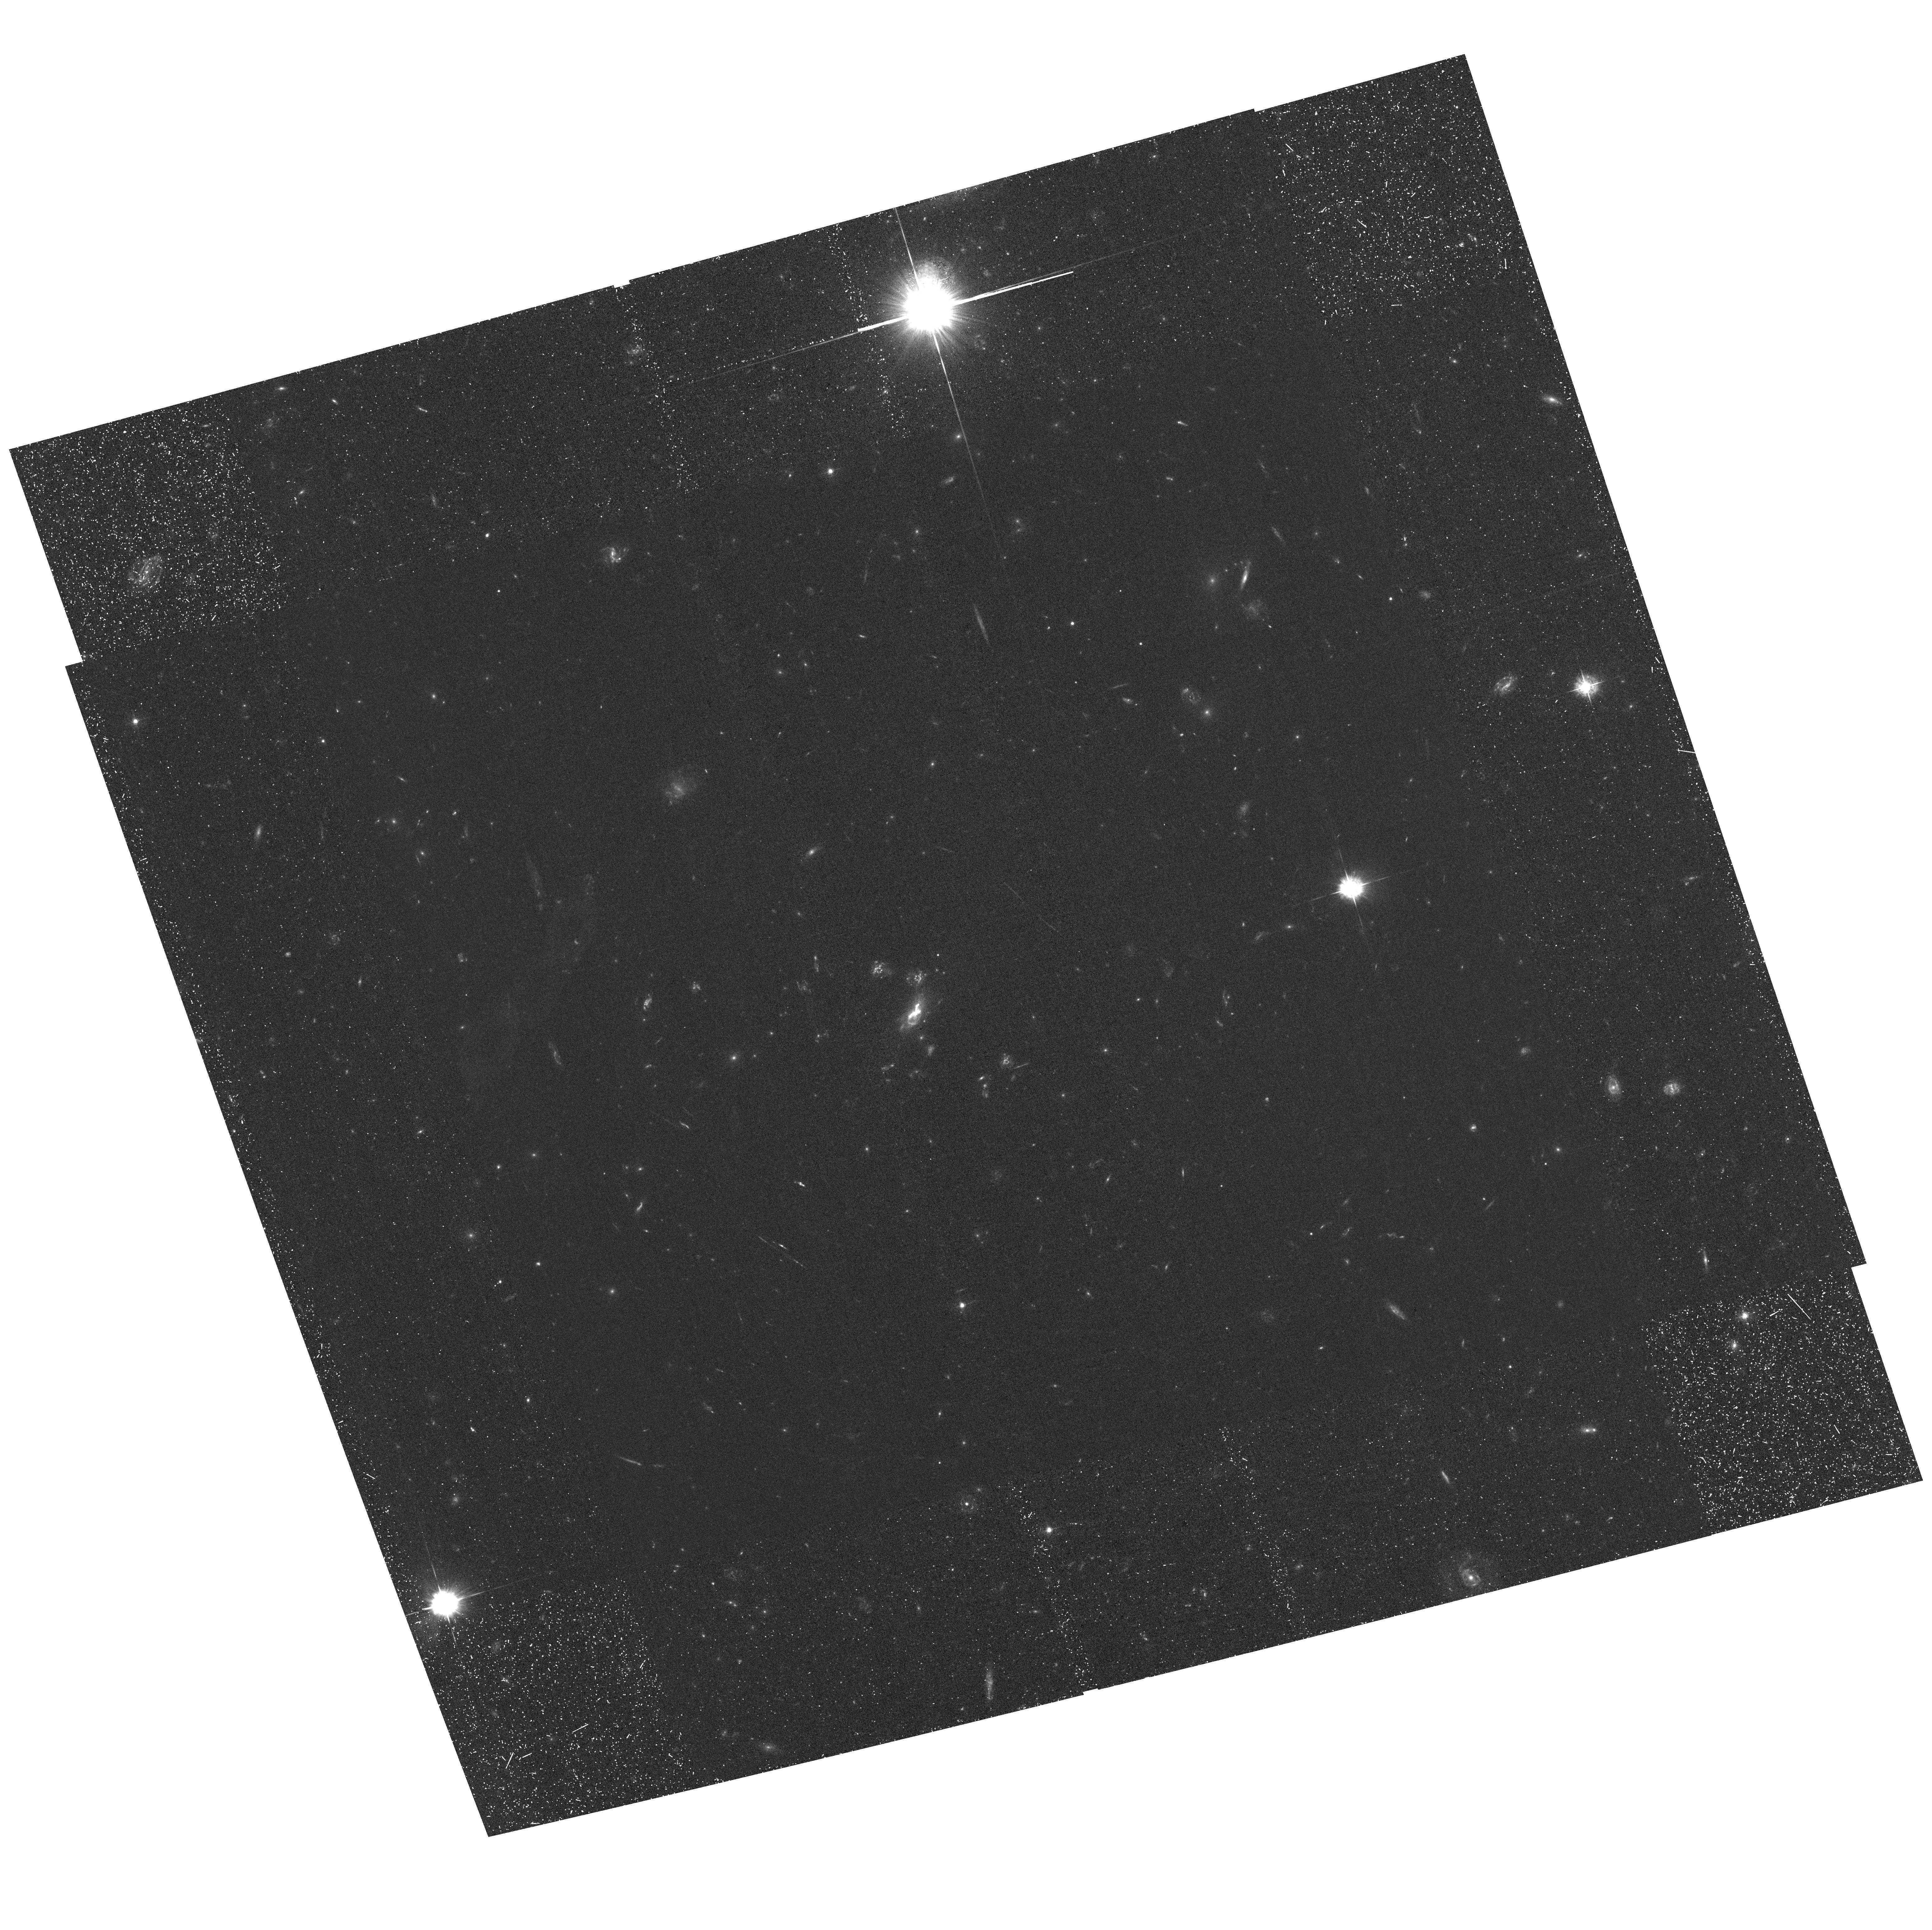
Target: MACSJ0417. Instrument: ACS/WFC. Filter: F435W. Exposure: 1.3 h. Observation ID: hst_16667_17_acs_wfc_f435w_jeou17

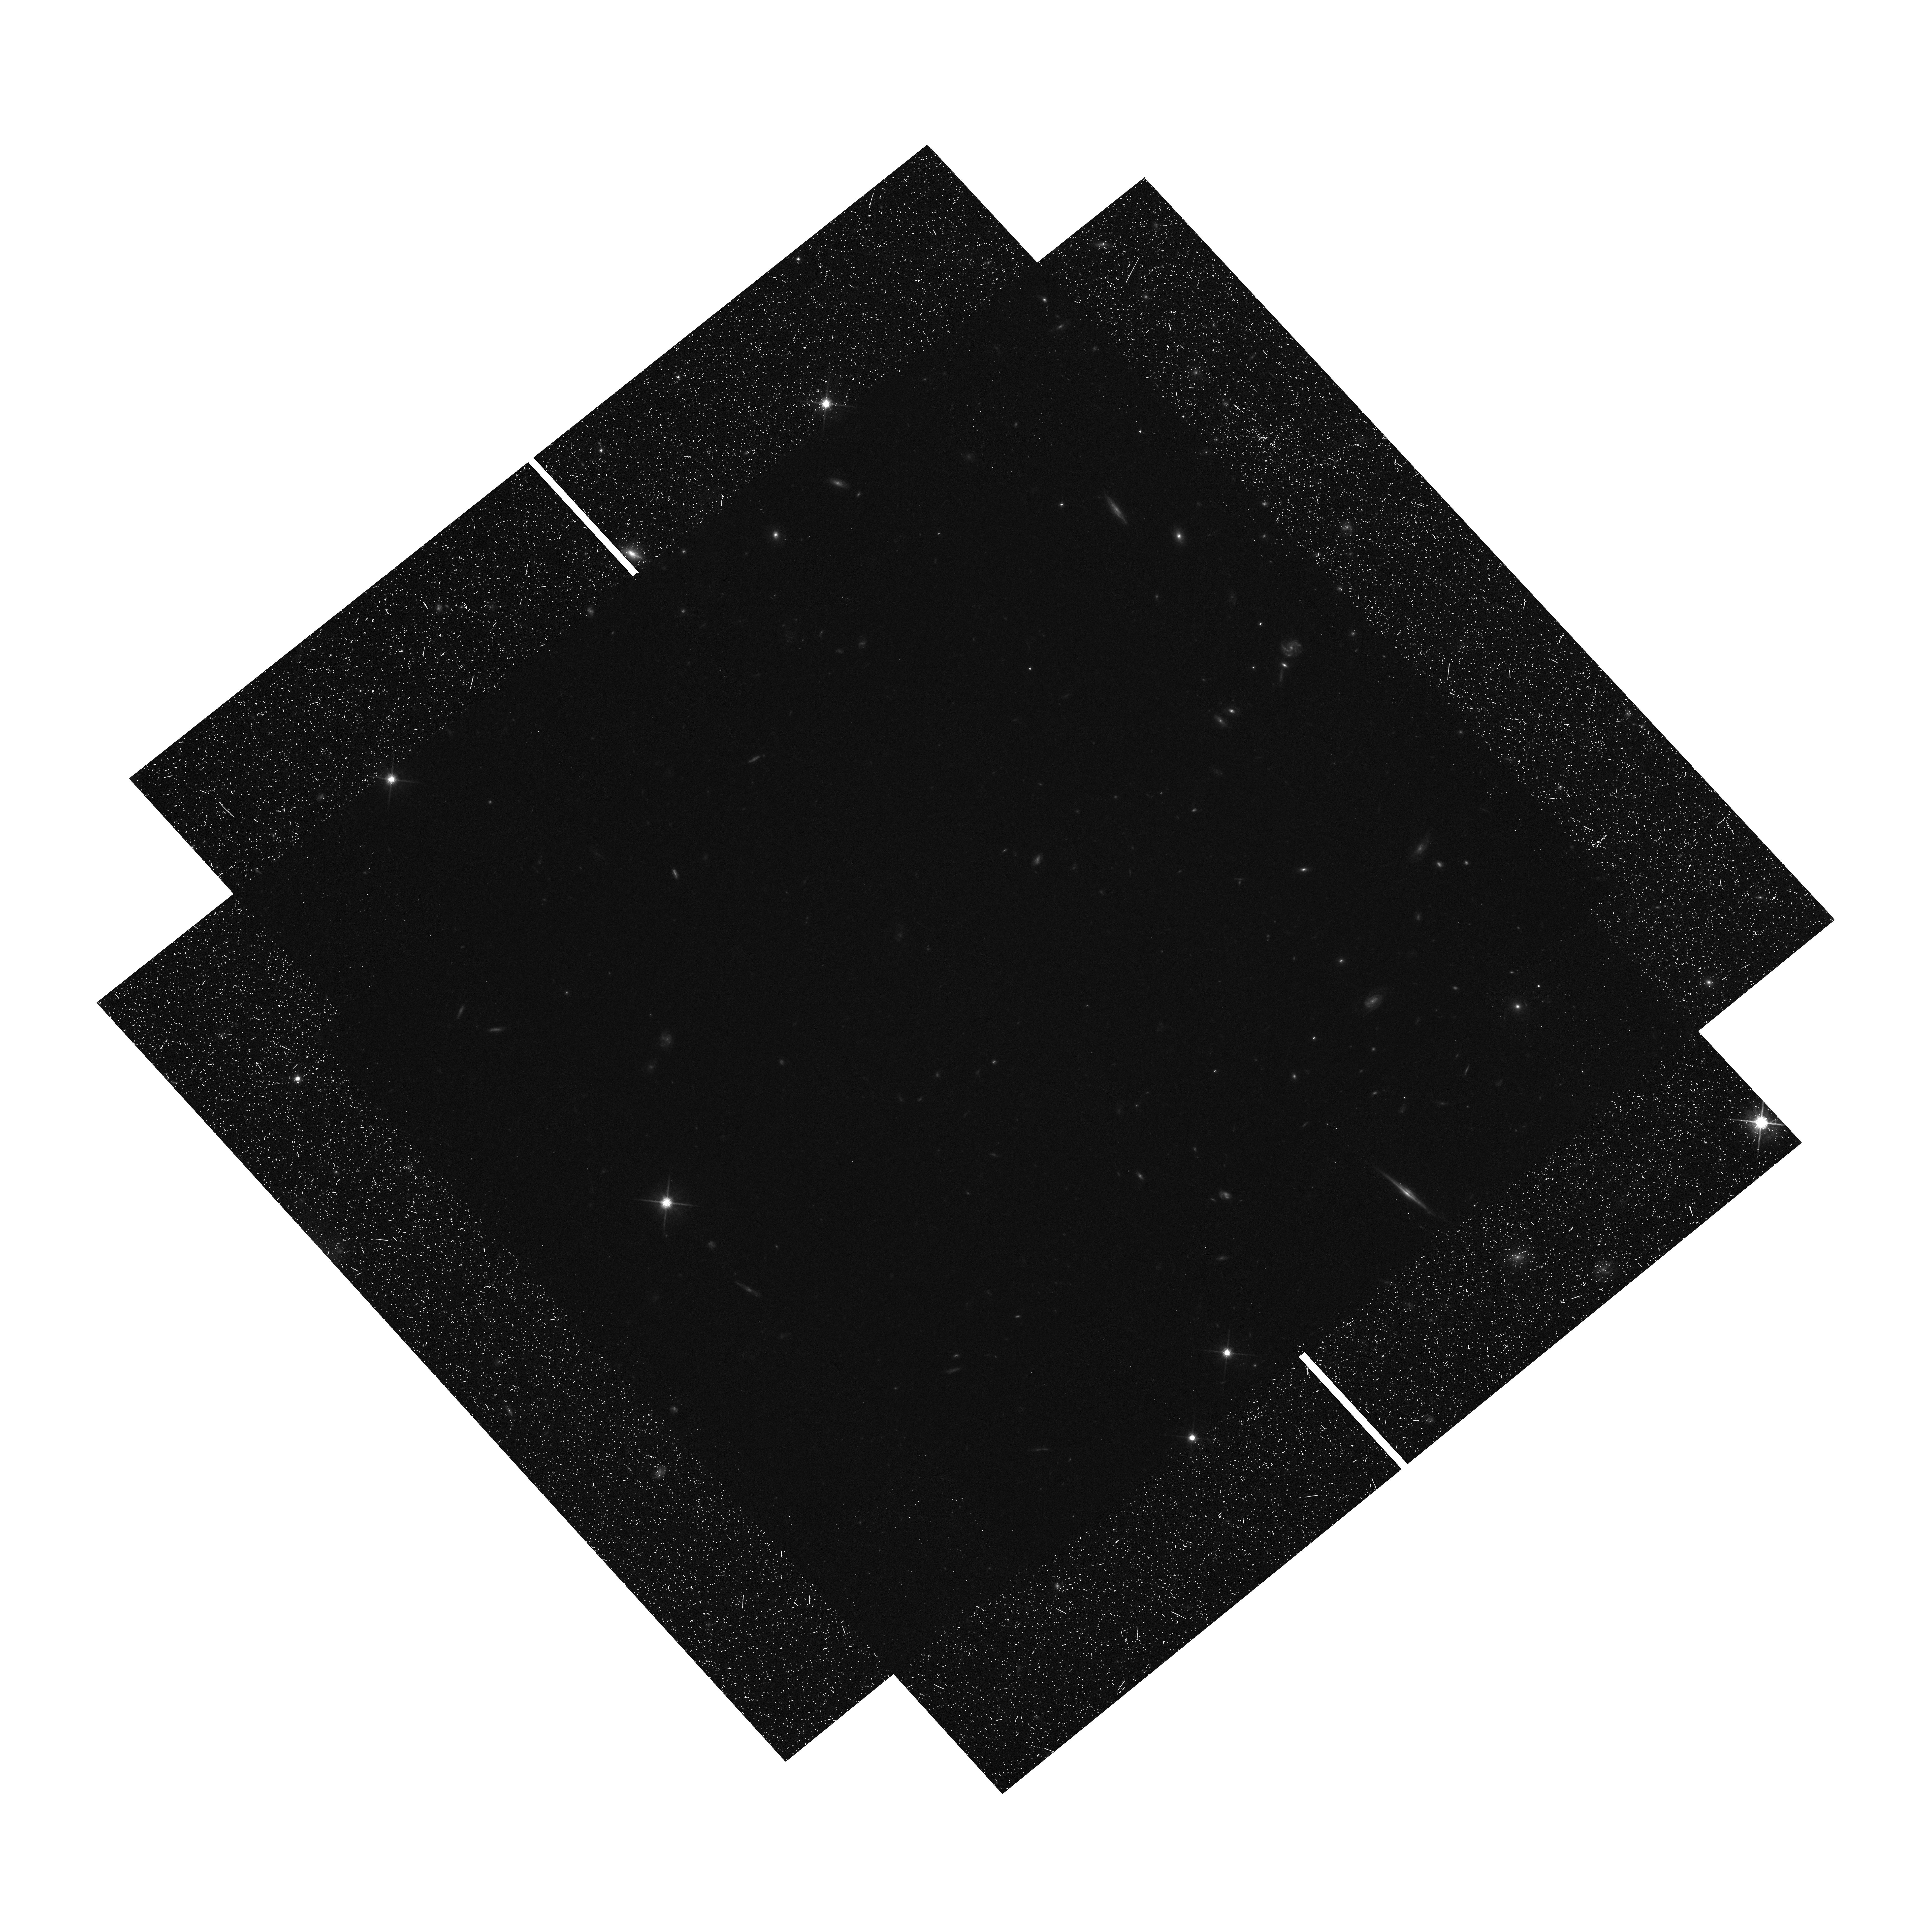
Target: MACSJ1423. Instrument: WFC3/UVIS. Filter: F814W. Exposure: 1.4 h. Observation ID: hst_16667_04_wfc3_uvis_f814w_ieou04

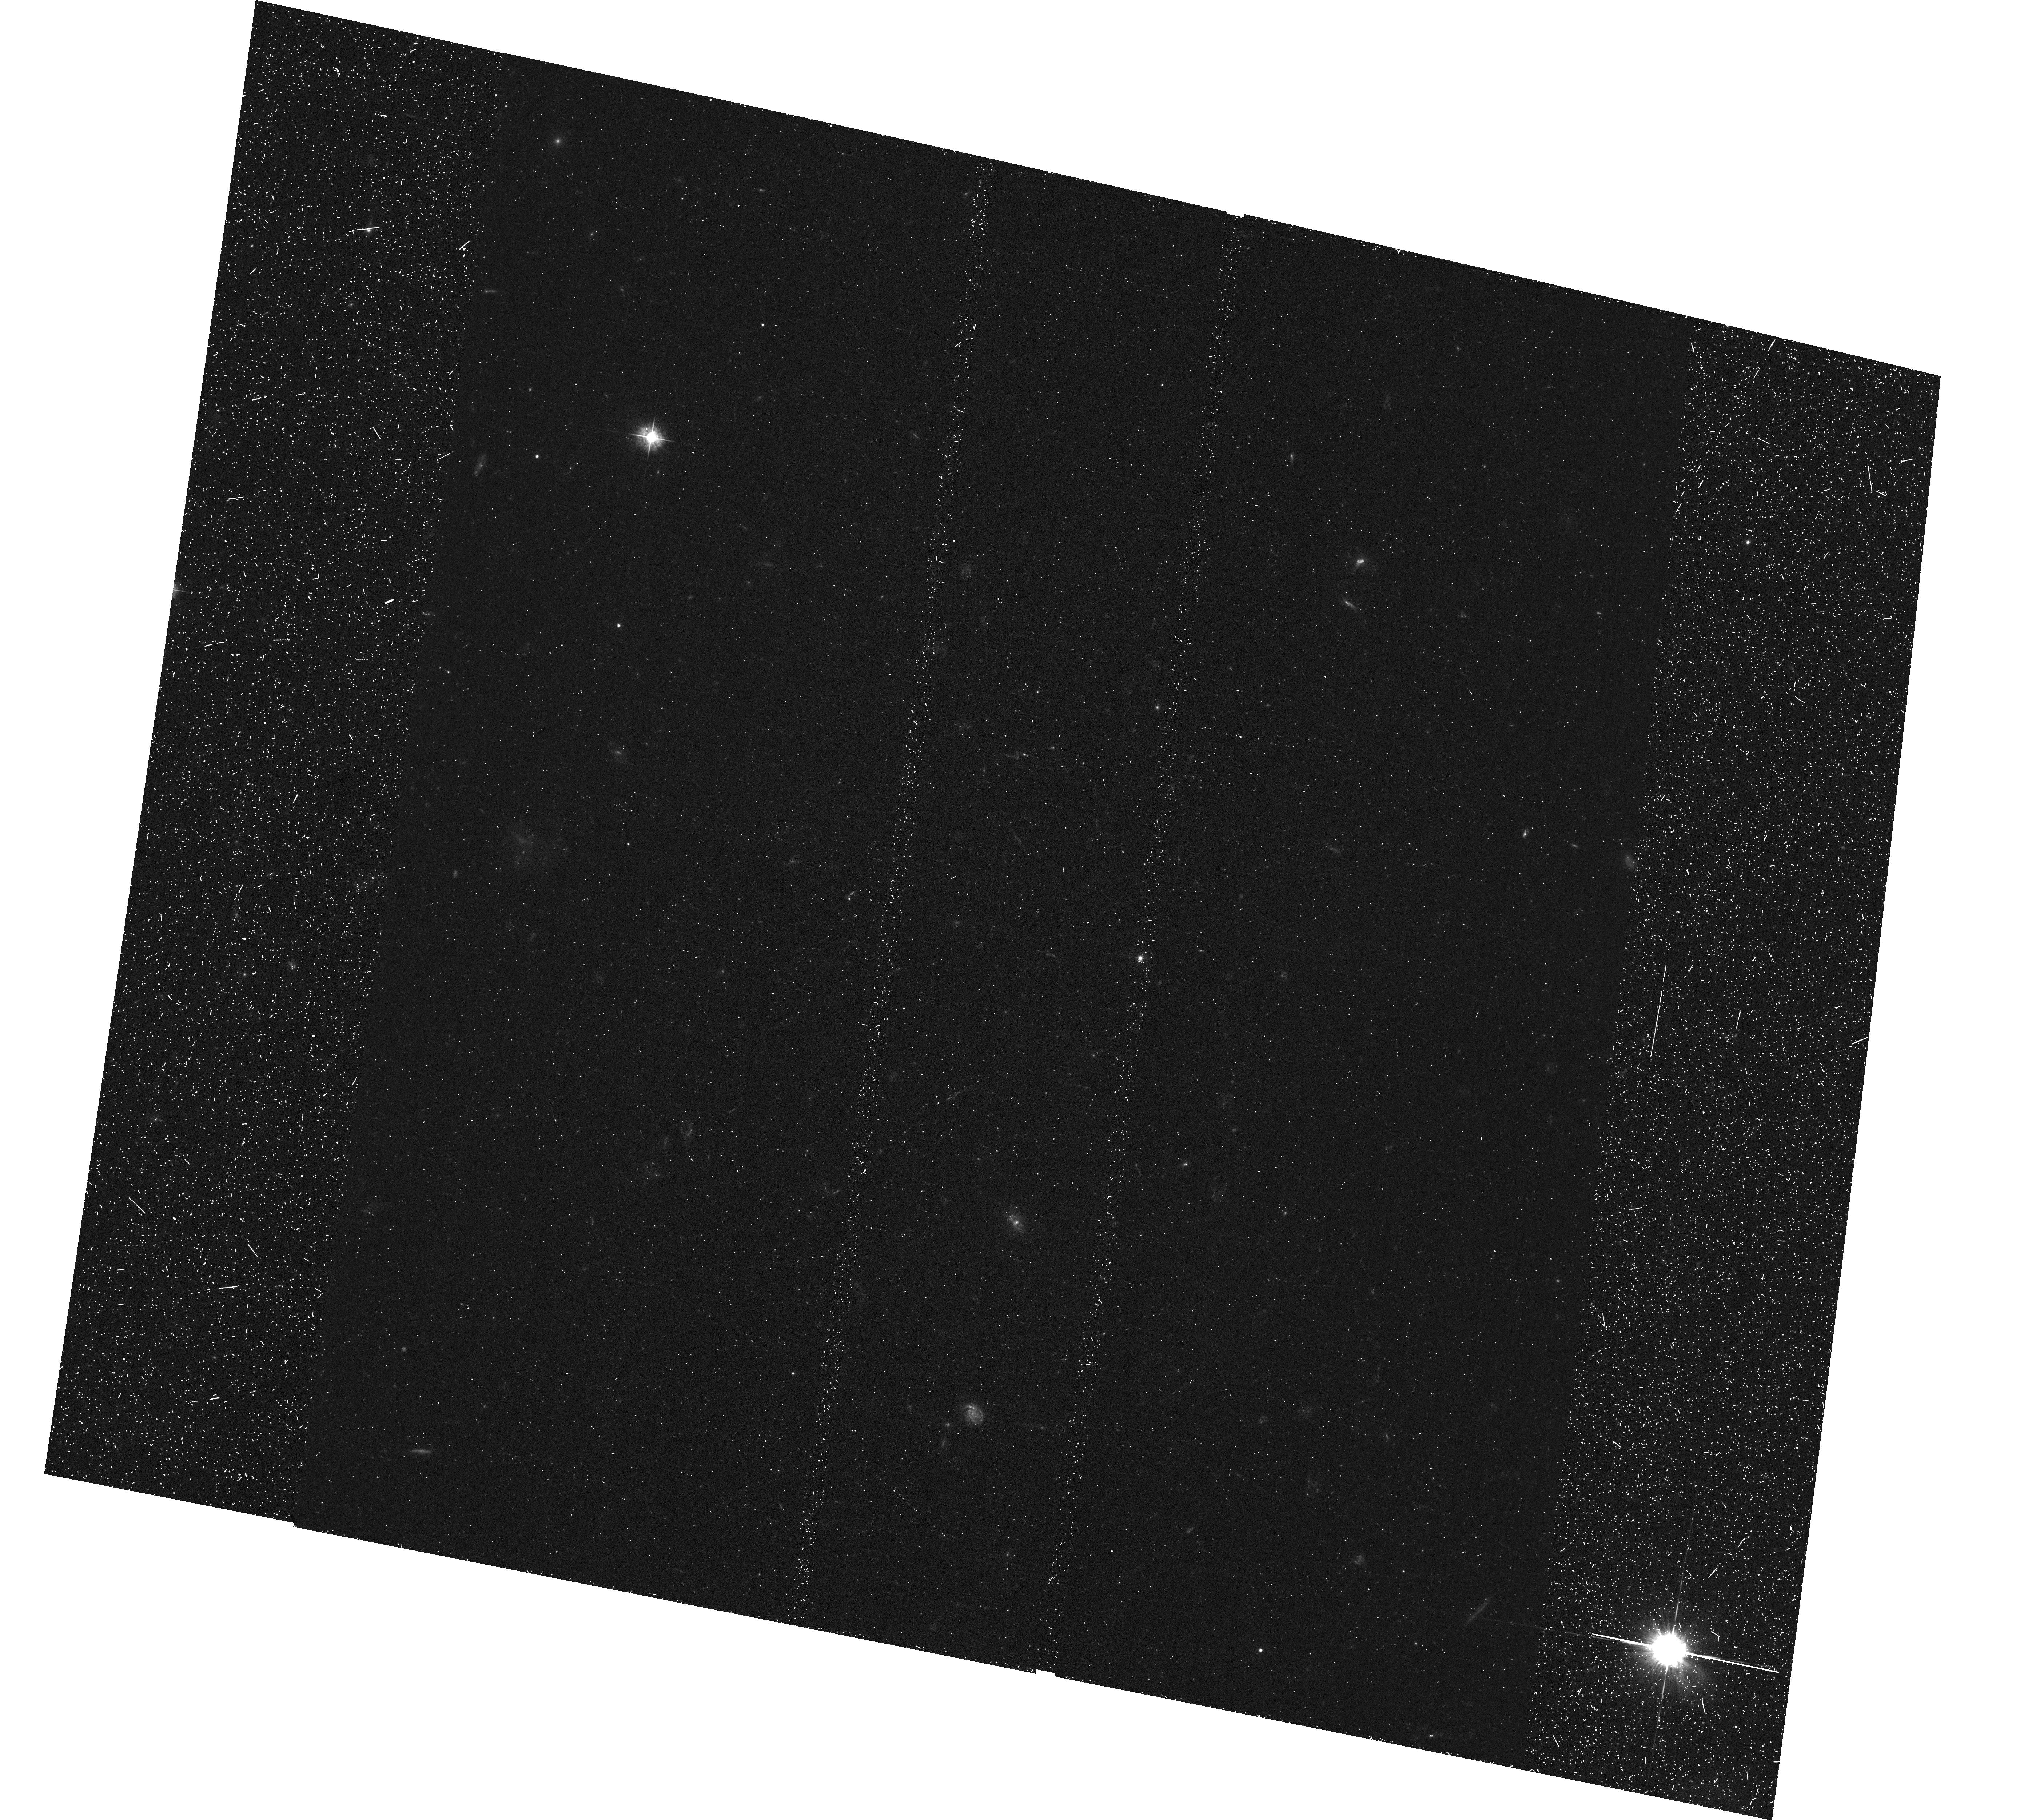
Target: MACSJ1423-2. Instrument: ACS/WFC. Filter: F435W. Exposure: 39 min. Observation ID: hst_16667_a7_acs_wfc_f435w_jeoua7

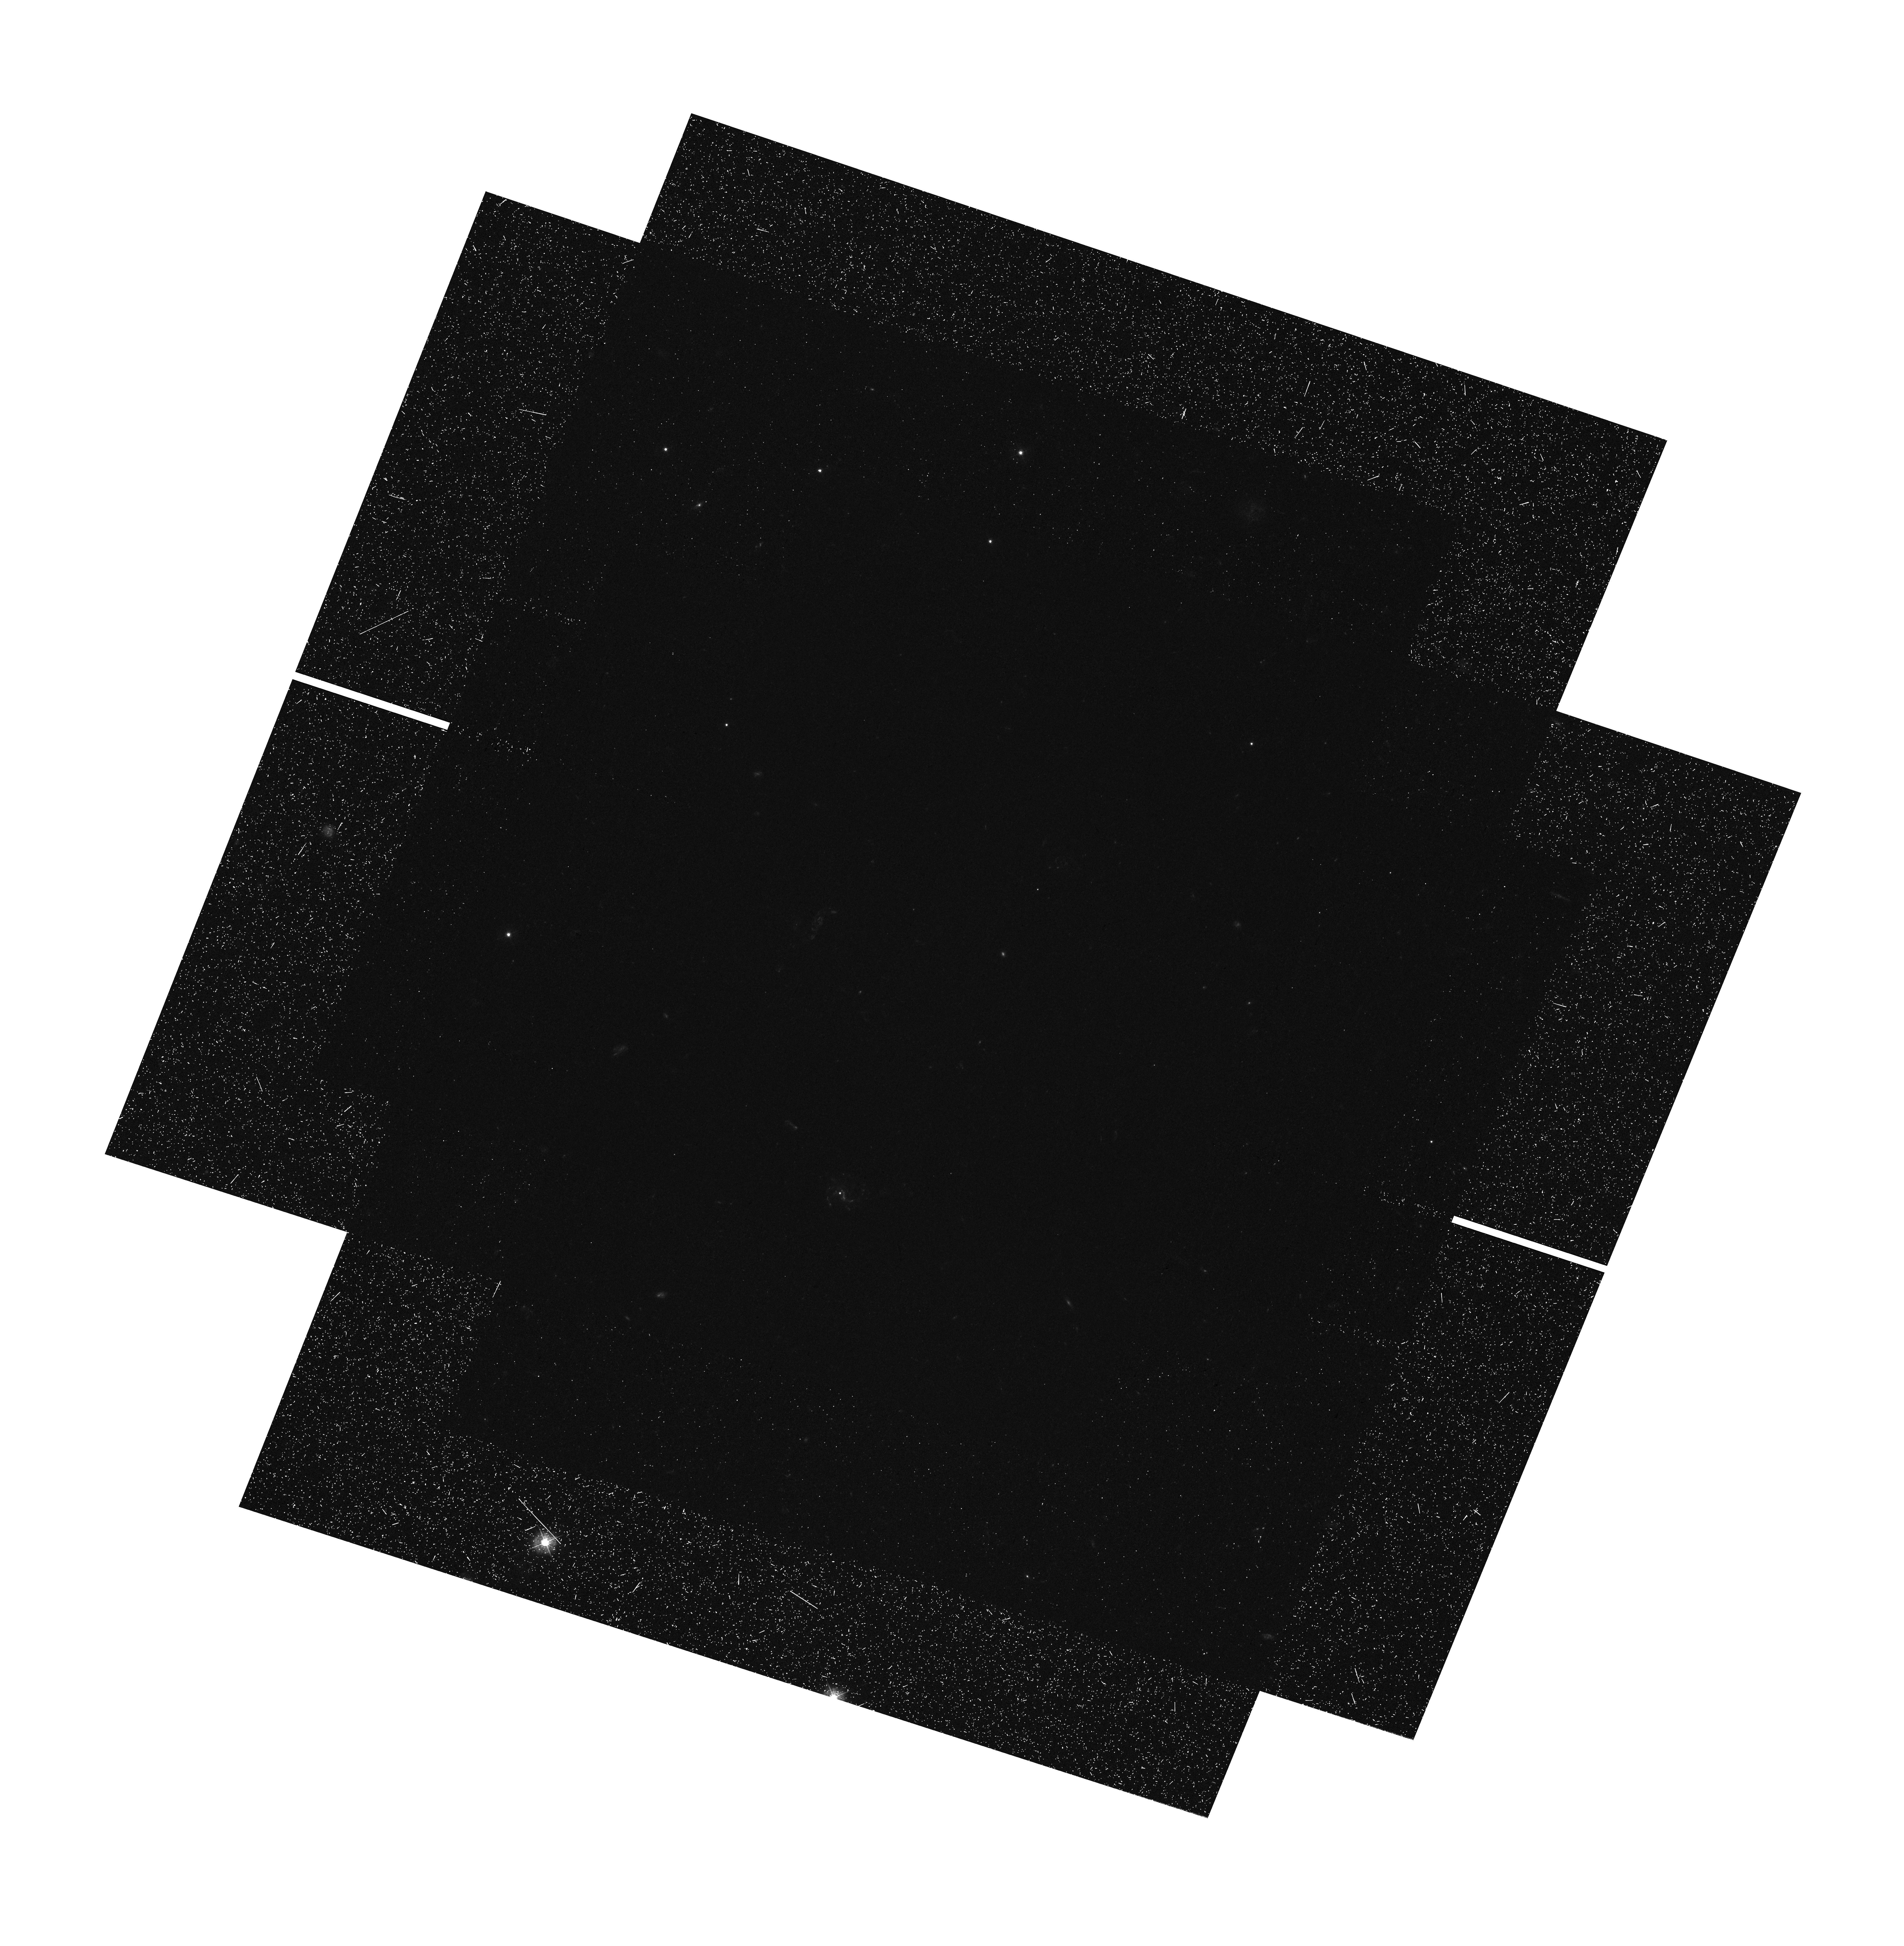
Target: MACSJ0417. Instrument: WFC3/UVIS. Filter: F438W. Exposure: 1.4 h. Observation ID: hst_16667_23_wfc3_uvis_f438w_ieou23

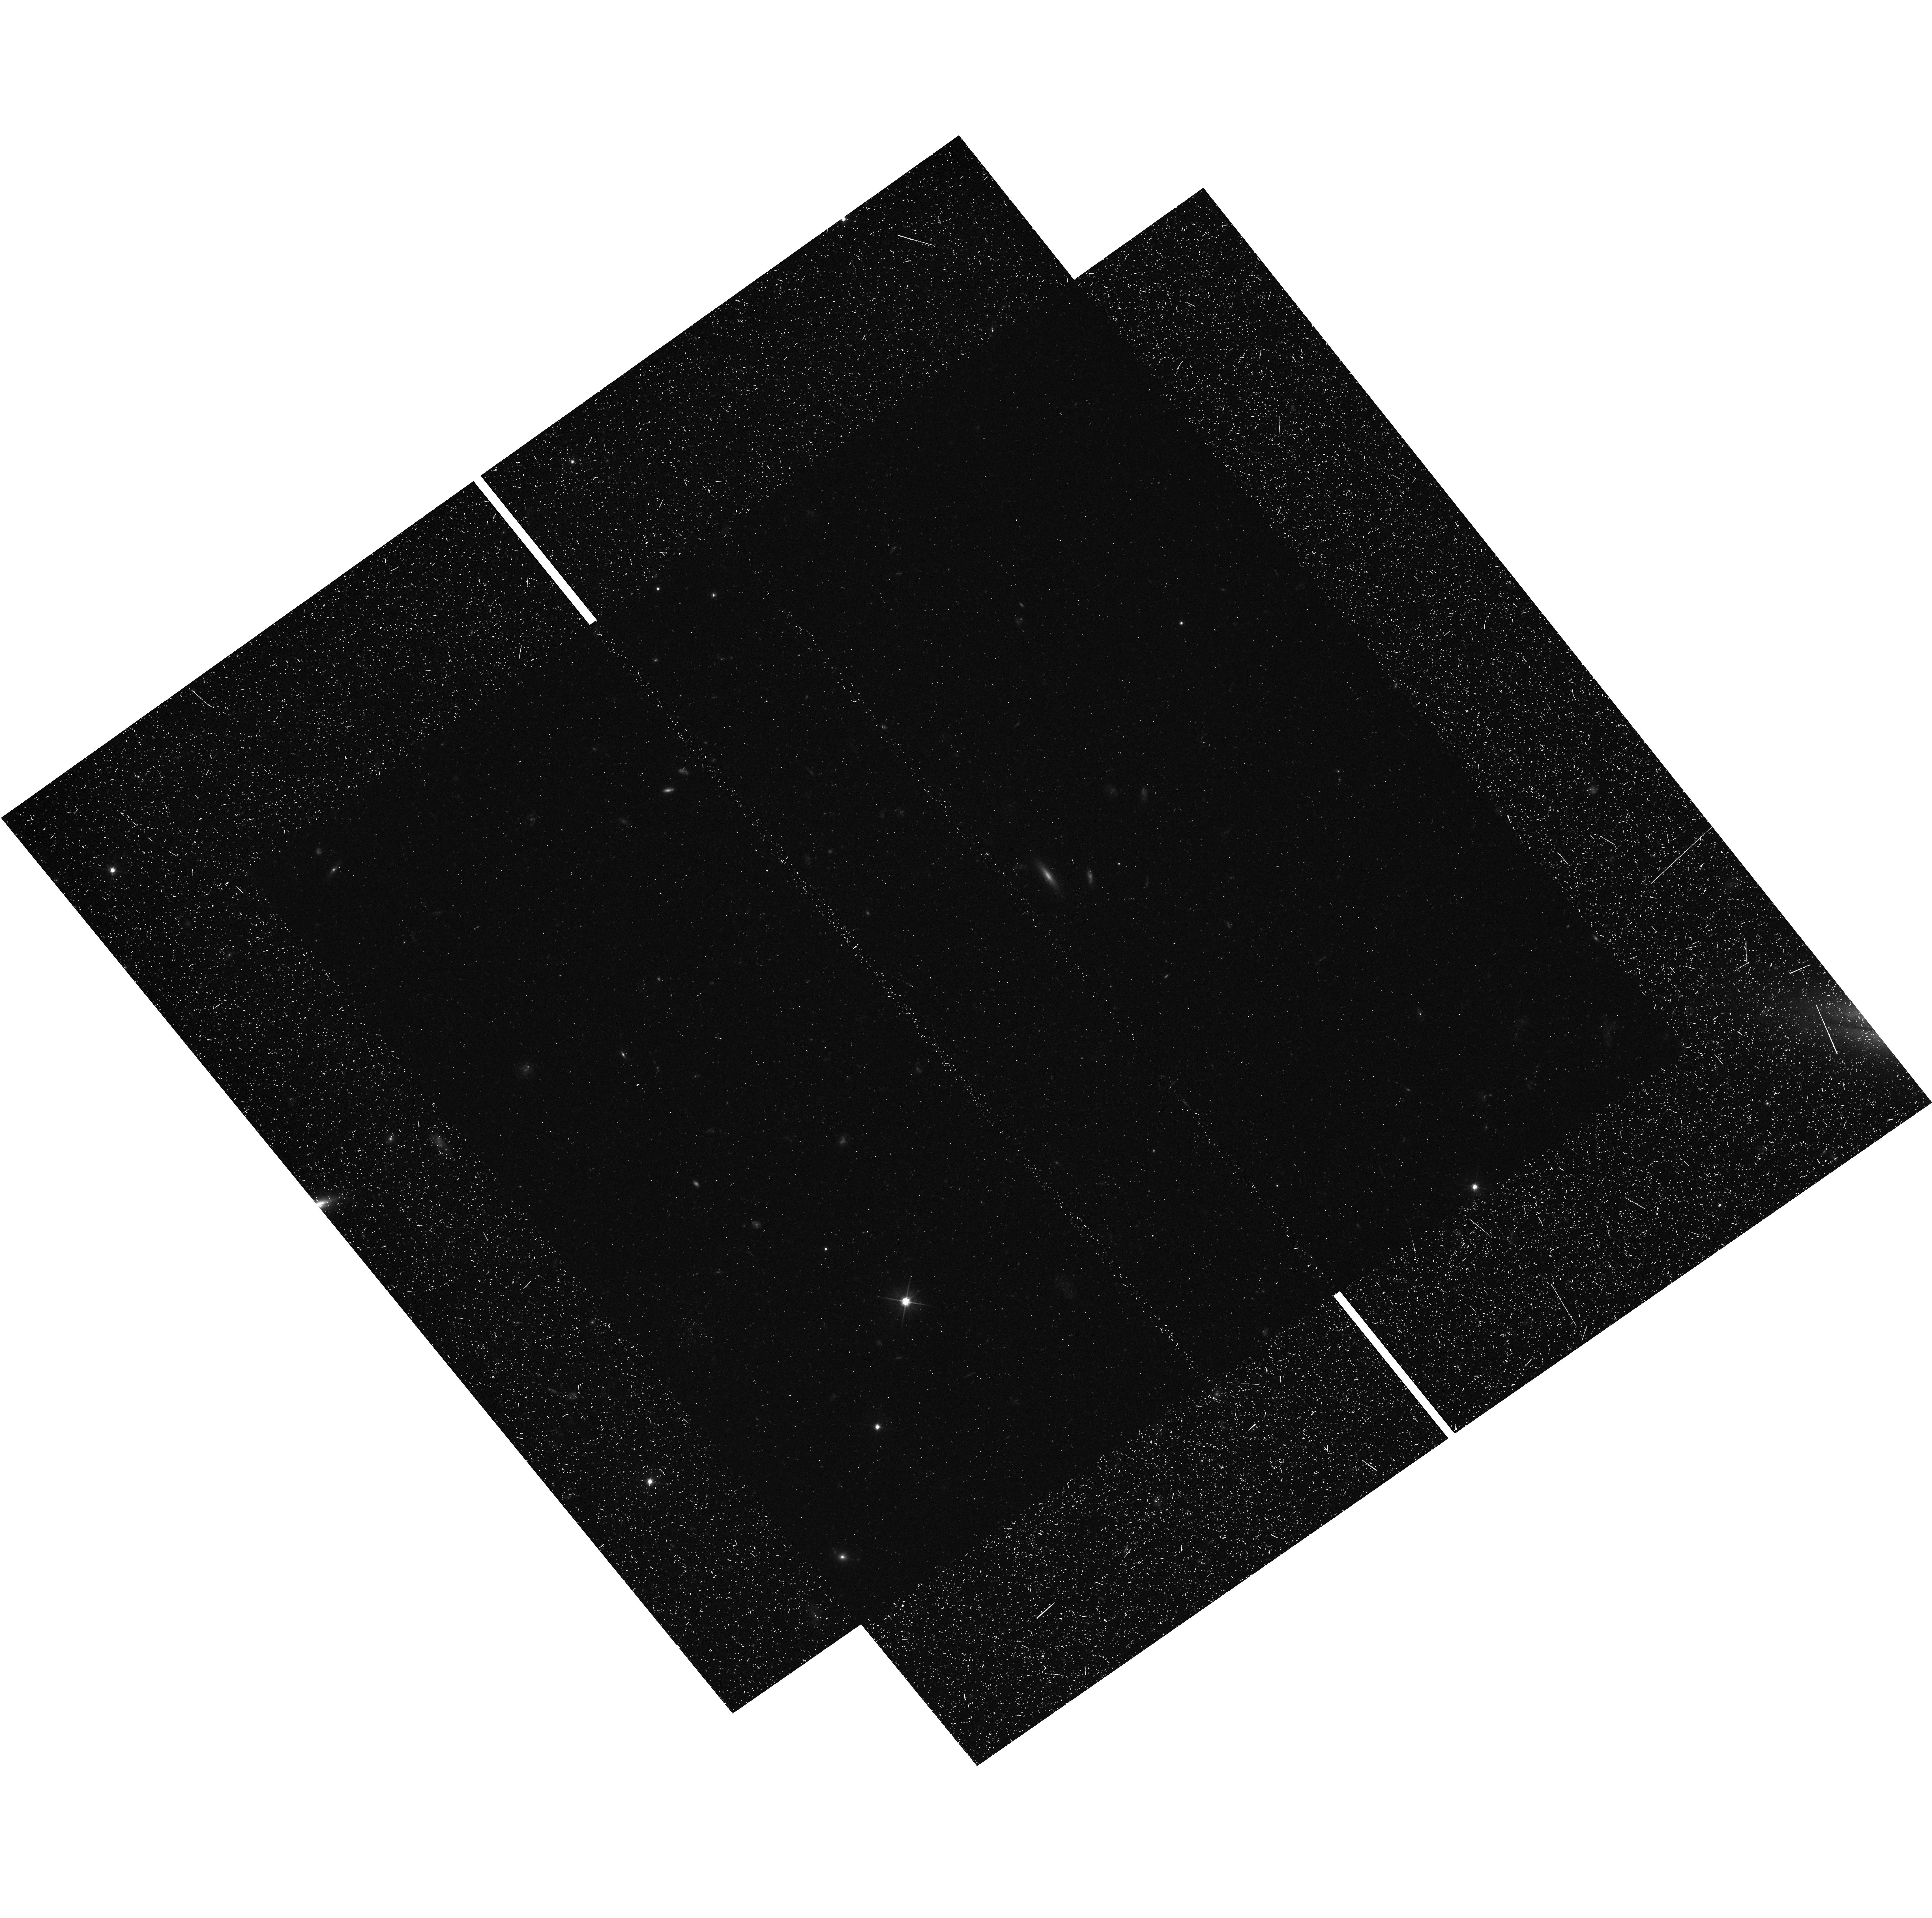
Target: MACSJ1423-2. Instrument: WFC3/UVIS. Filter: F606W. Exposure: 42 min. Observation ID: hst_16667_12_wfc3_uvis_f606w_ieou12

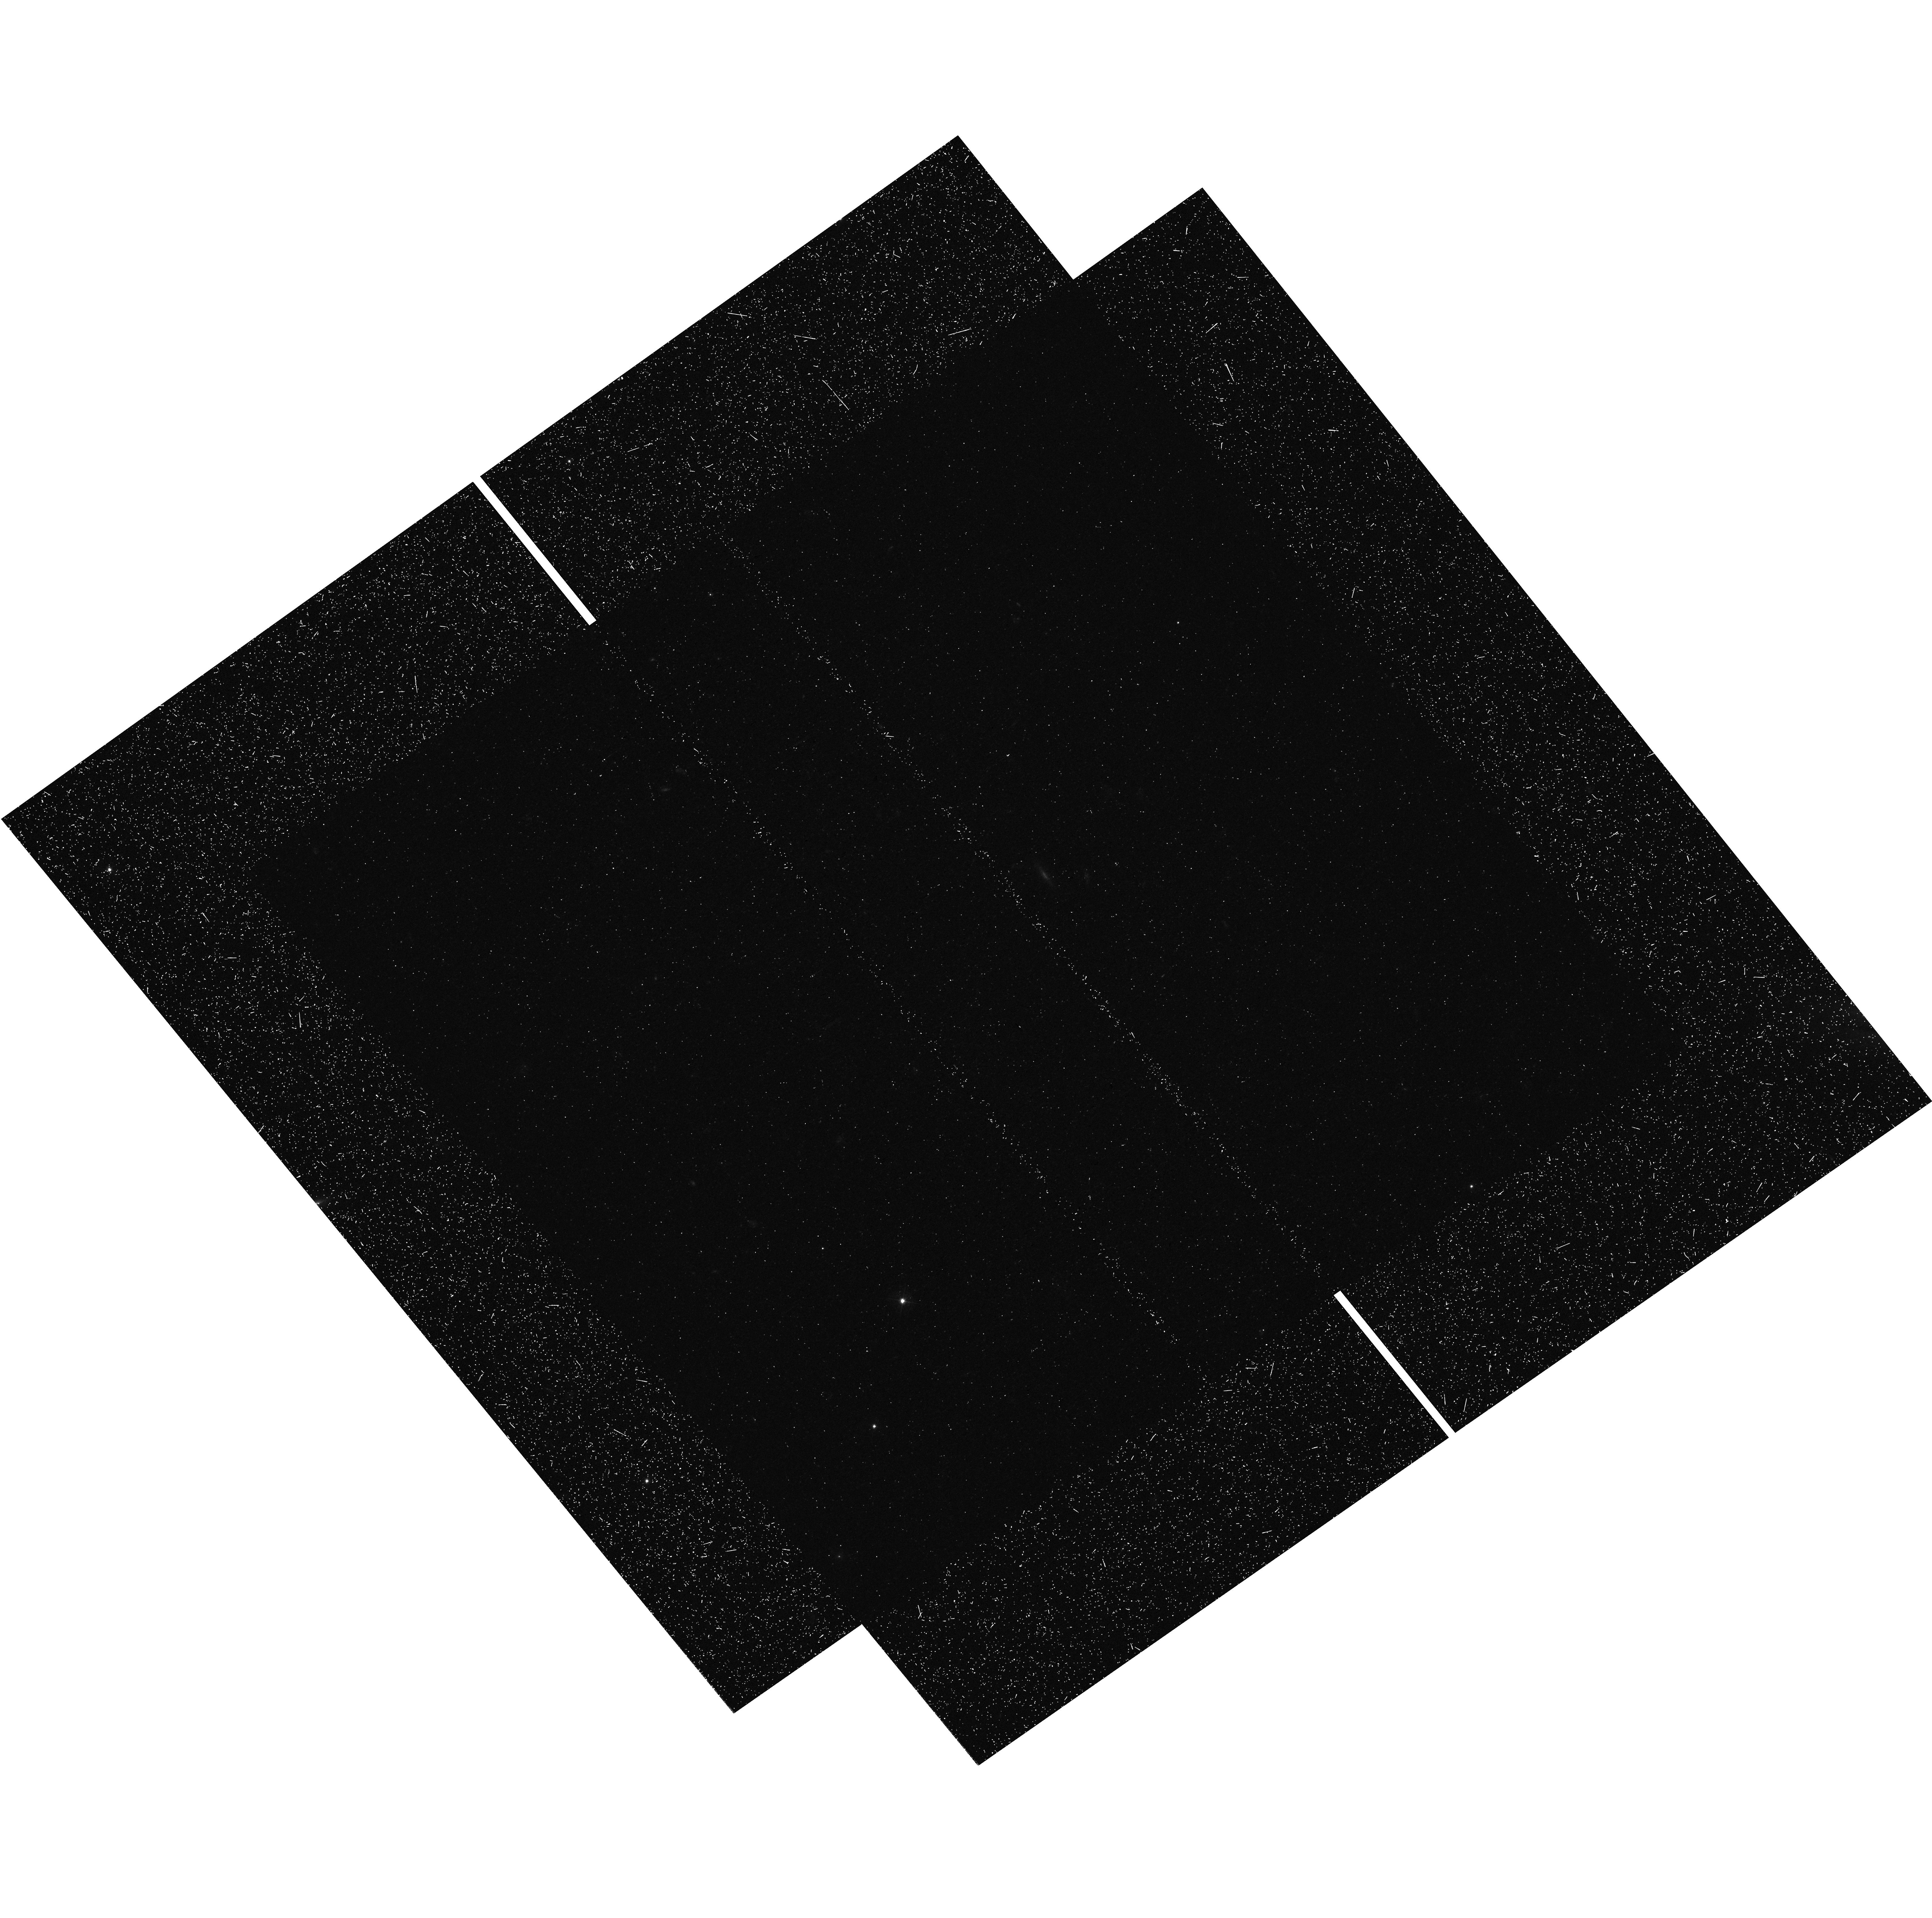
Target: MACSJ1423-2. Instrument: WFC3/UVIS. Filter: F438W. Exposure: 42 min. Observation ID: hst_16667_07_wfc3_uvis_f438w_ieou07

The Final Frontier: HST and JWST Exploration of Galaxies Across Cosmic Epochs (PI: Bradac, Marusa)

Despite the success of galaxy formation models, some questions remain largely unanswered. Chief among these: (1) how did galaxies reionize the universe (if they did)? (2) How do they evolve? (3) How do gas and metals cycle in and out of galaxies? JWST will undoubtedly help us advance galaxy formation and evolution science. However, to answer these and many other questions, deep rest-frame UV and optical data will still be required. Given JWST's limited lifetime, it is essential to obtain ancillary data crucial for its success. The JWST GTO program CANUCS (CAnadian NIRISS Unbiased Cluster Survey) aims to answer these questions by observing five galaxy clusters and ten parallel fields for 200 hours with NIRISS grisms, NIRCam imager, and NIRSpec multi-object spectrograph. However, only in conjunction with the proposed deep, high-resolution optical data will it determine: (1) Lyman-alpha observability of a sample of >1000 galaxies at z > 6 well into the reionization epoch. (2) Robustly determine star formation histories of >10, 000 cosmic-noon galaxies. (3) Study metallicity gradients of >200 dwarf galaxies in a large and well-defined sample at cosmic noon. This proposal will deliver uniform and essential data using ACS F435W and F606W for the CANUCS clusters, perform a supernova search and explore extraordinary objects, including a galaxy similar to the host of supernova Refsdal and an intrinsically faint, low-mass confirmed z>7 source. This proposal will provide an extremely valuable data set for the whole community, and we waive any proprietary rights for this proposal.